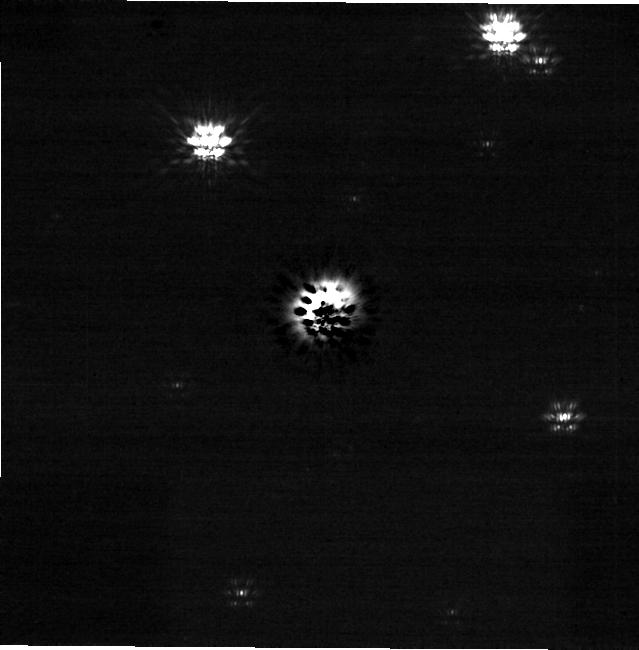
Target: UCAC4-300-090317. Instrument: NIRCAM/CORON. Filter: F200W+MASKRND. Exposure: 3 h. Observation ID: jw08328-c1001_t001_nircam_f200w-maskrnd-sub640a210r

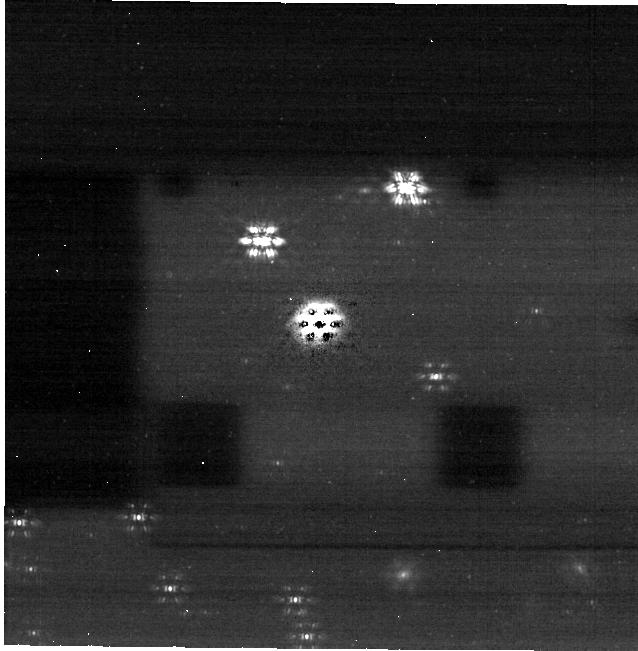
Target: UCAC4-300-090317. Instrument: NIRCAM/CORON. Filter: F444W+MASKRND. Exposure: 3 h. Observation ID: jw08328-c1001_t001_nircam_f444w-maskrnd-sub640a210r

Direct detection of a multi-planet system caught in formation (PI: Ginski, Christian)

With thousands of extrasolar planets detected in the last decades, we find ourselves asking the question how to explain the huge diversity in planet properties and system architectures. To understand the key processes involved in planet formation we must turn to the initial conditions in the dust and gas rich disks around young stars. Near-infrared and sub-mm observations have revealed a wealth of sub-structures in disks; smoking guns pointing to the presence of embedded planets. Yet the detection of these nascent planets has proven difficult, and until now, only a single system has been identified where multi-wavelength observations could unambiguously confirm the presence of planets. One major difficulty for the direct imaging of these objects is that many of them are too faint to be detected even with the most advanced ground based facilities. The superior sensitivity of space-based observations with JWST now gives us the opportunity for a new observational window into the earliest phases of planet formation. In this program we propose to directly detect the planets in an exceptional disk around a young low-mass star. The disk shows a rare combination of spiral and ring structures in near-infrared scattered light, which strongly indicates the presence of an embedded planet in the inner disk region (30 au). Furthermore complementary ALMA high resolution observations of the disk's gas point to a second planet in the outer disk (116 au). We show that based on existing data and dedicated simulations, both planets can be detected simultaneously with JWST/NIRCam at 4.4 micron. This presents us with the unique opportunity to directly study a multi-planet system in formation.